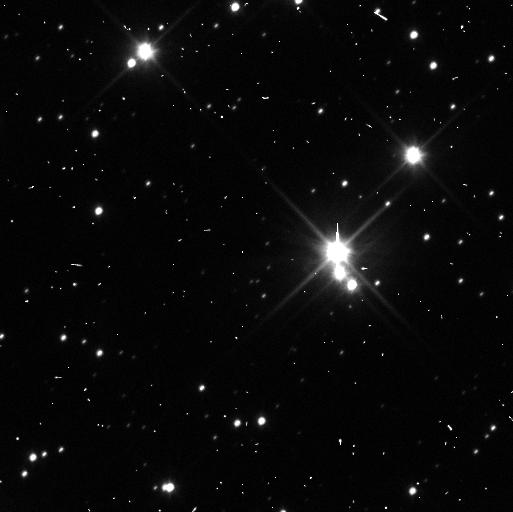
Target: PLUTO-SYSTEM. Instrument: WFC3/UVIS. Filter: F350LP. Exposure: 3 min. Observation ID: ic2m11sgq

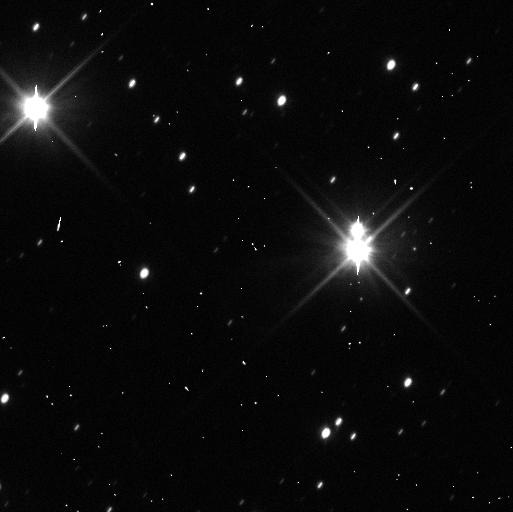
Target: PLUTO-SYSTEM. Instrument: WFC3/UVIS. Filter: F350LP. Exposure: 3 min. Observation ID: ic2m05ewq

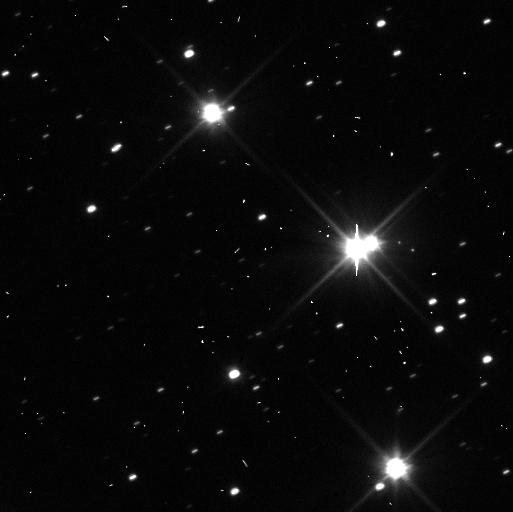
Target: PLUTO-SYSTEM. Instrument: WFC3/UVIS. Filter: F350LP. Exposure: 3 min. Observation ID: ic2m07q5q

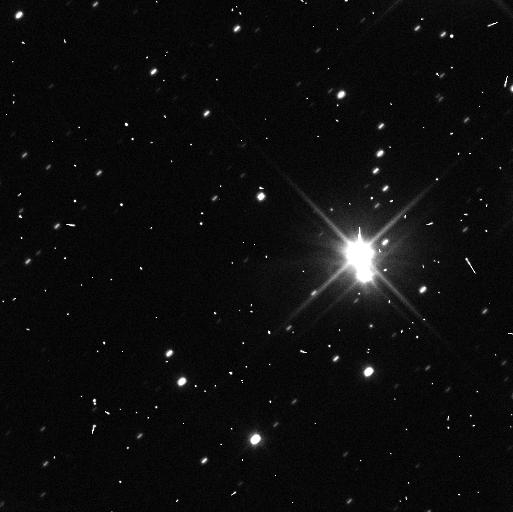
Target: PLUTO-SYSTEM. Instrument: WFC3/UVIS. Filter: F350LP. Exposure: 3 min. Observation ID: ic2m04ikq

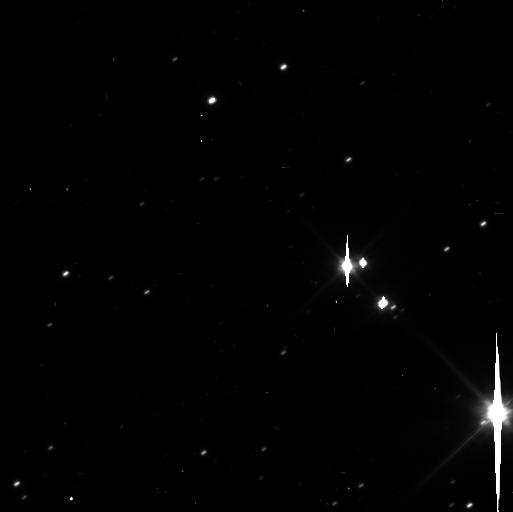
Target: PLUTO-SYSTEM. Instrument: WFC3/UVIS. Filter: F350LP. Exposure: 3 min. Observation ID: ic2m09anq

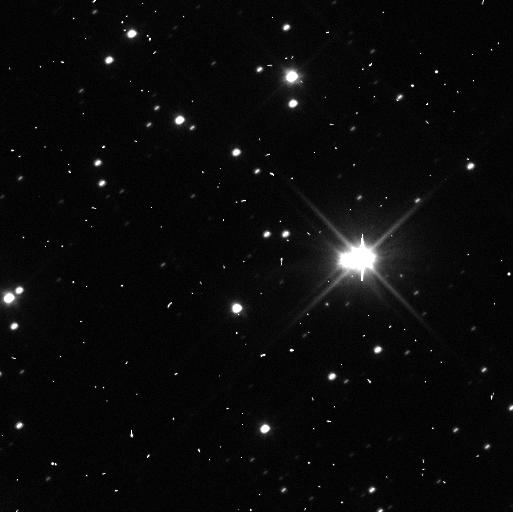
Target: PLUTO-SYSTEM. Instrument: WFC3/UVIS. Filter: F350LP. Exposure: 3 min. Observation ID: ic2m10v2q

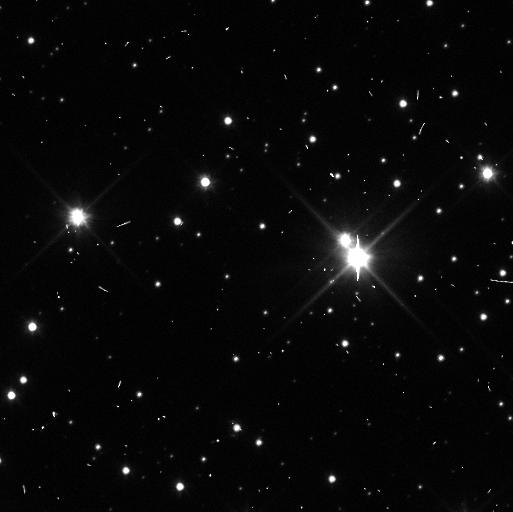
Target: PLUTO-SYSTEM. Instrument: WFC3/UVIS. Filter: F350LP. Exposure: 3 min. Observation ID: ic2m12ubq

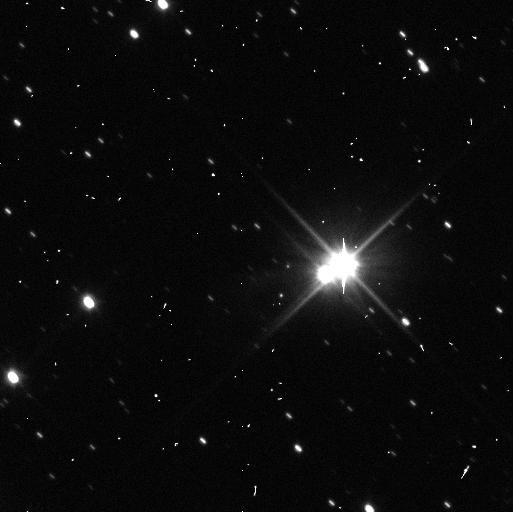
Target: PLUTO-SYSTEM. Instrument: WFC3/UVIS. Filter: F350LP. Exposure: 3 min. Observation ID: ic2m06f2q

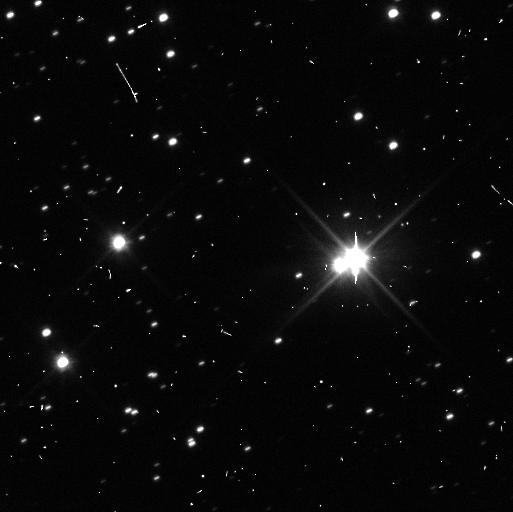
Target: PLUTO-SYSTEM. Instrument: WFC3/UVIS. Filter: F350LP. Exposure: 3 min. Observation ID: ic2m08g0q

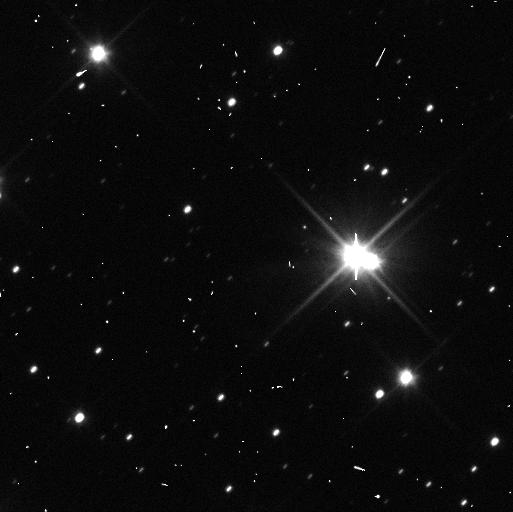
Target: PLUTO-SYSTEM. Instrument: WFC3/UVIS. Filter: F350LP. Exposure: 3 min. Observation ID: ic2m02hvq

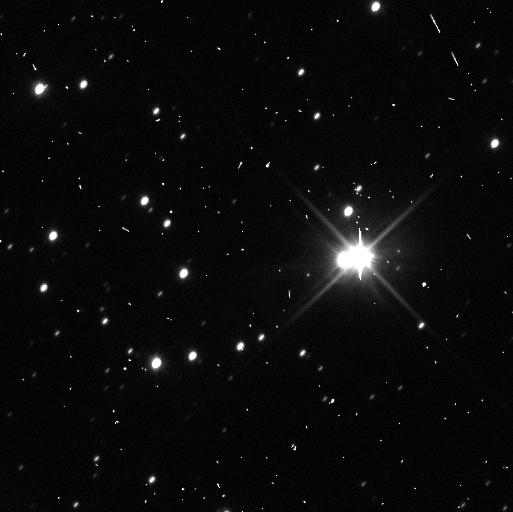
Target: PLUTO-SYSTEM. Instrument: WFC3/UVIS. Filter: F350LP. Exposure: 3 min. Observation ID: ic2m03dnq

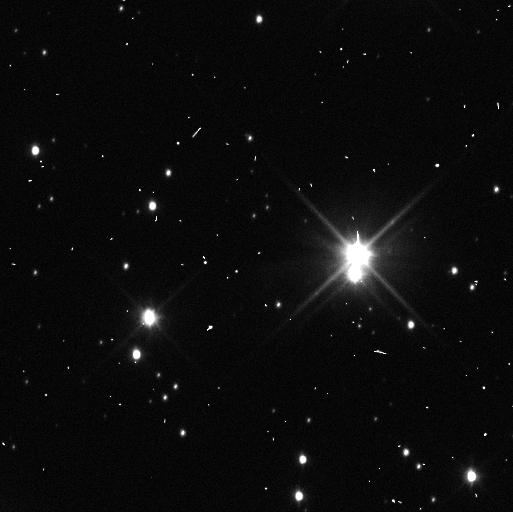
Target: PLUTO-SYSTEM. Instrument: WFC3/UVIS. Filter: F350LP. Exposure: 3 min. Observation ID: ic2m01r7q

Pluto System Orbits in Support of New Horizons (PI: Buie, Marc W.)

We propose a sequence of observations that will significantly improve the orbit of P/2011 P1 and provide useful improvements to the orbits of other satellites in the Pluto system. The orbit determination work for the newest satellite discovery is critically needed so that New Horizons can know where to point its instruments at close approach. These data will also be useful for improved mass constraints on the outer satellites as well as refining our knowledge of the photometric properties of all objects in the Pluto system. In particular, lightcurve and color evolution will be monitored by these observations for use in constraining models of seasonal evolution on Pluto.